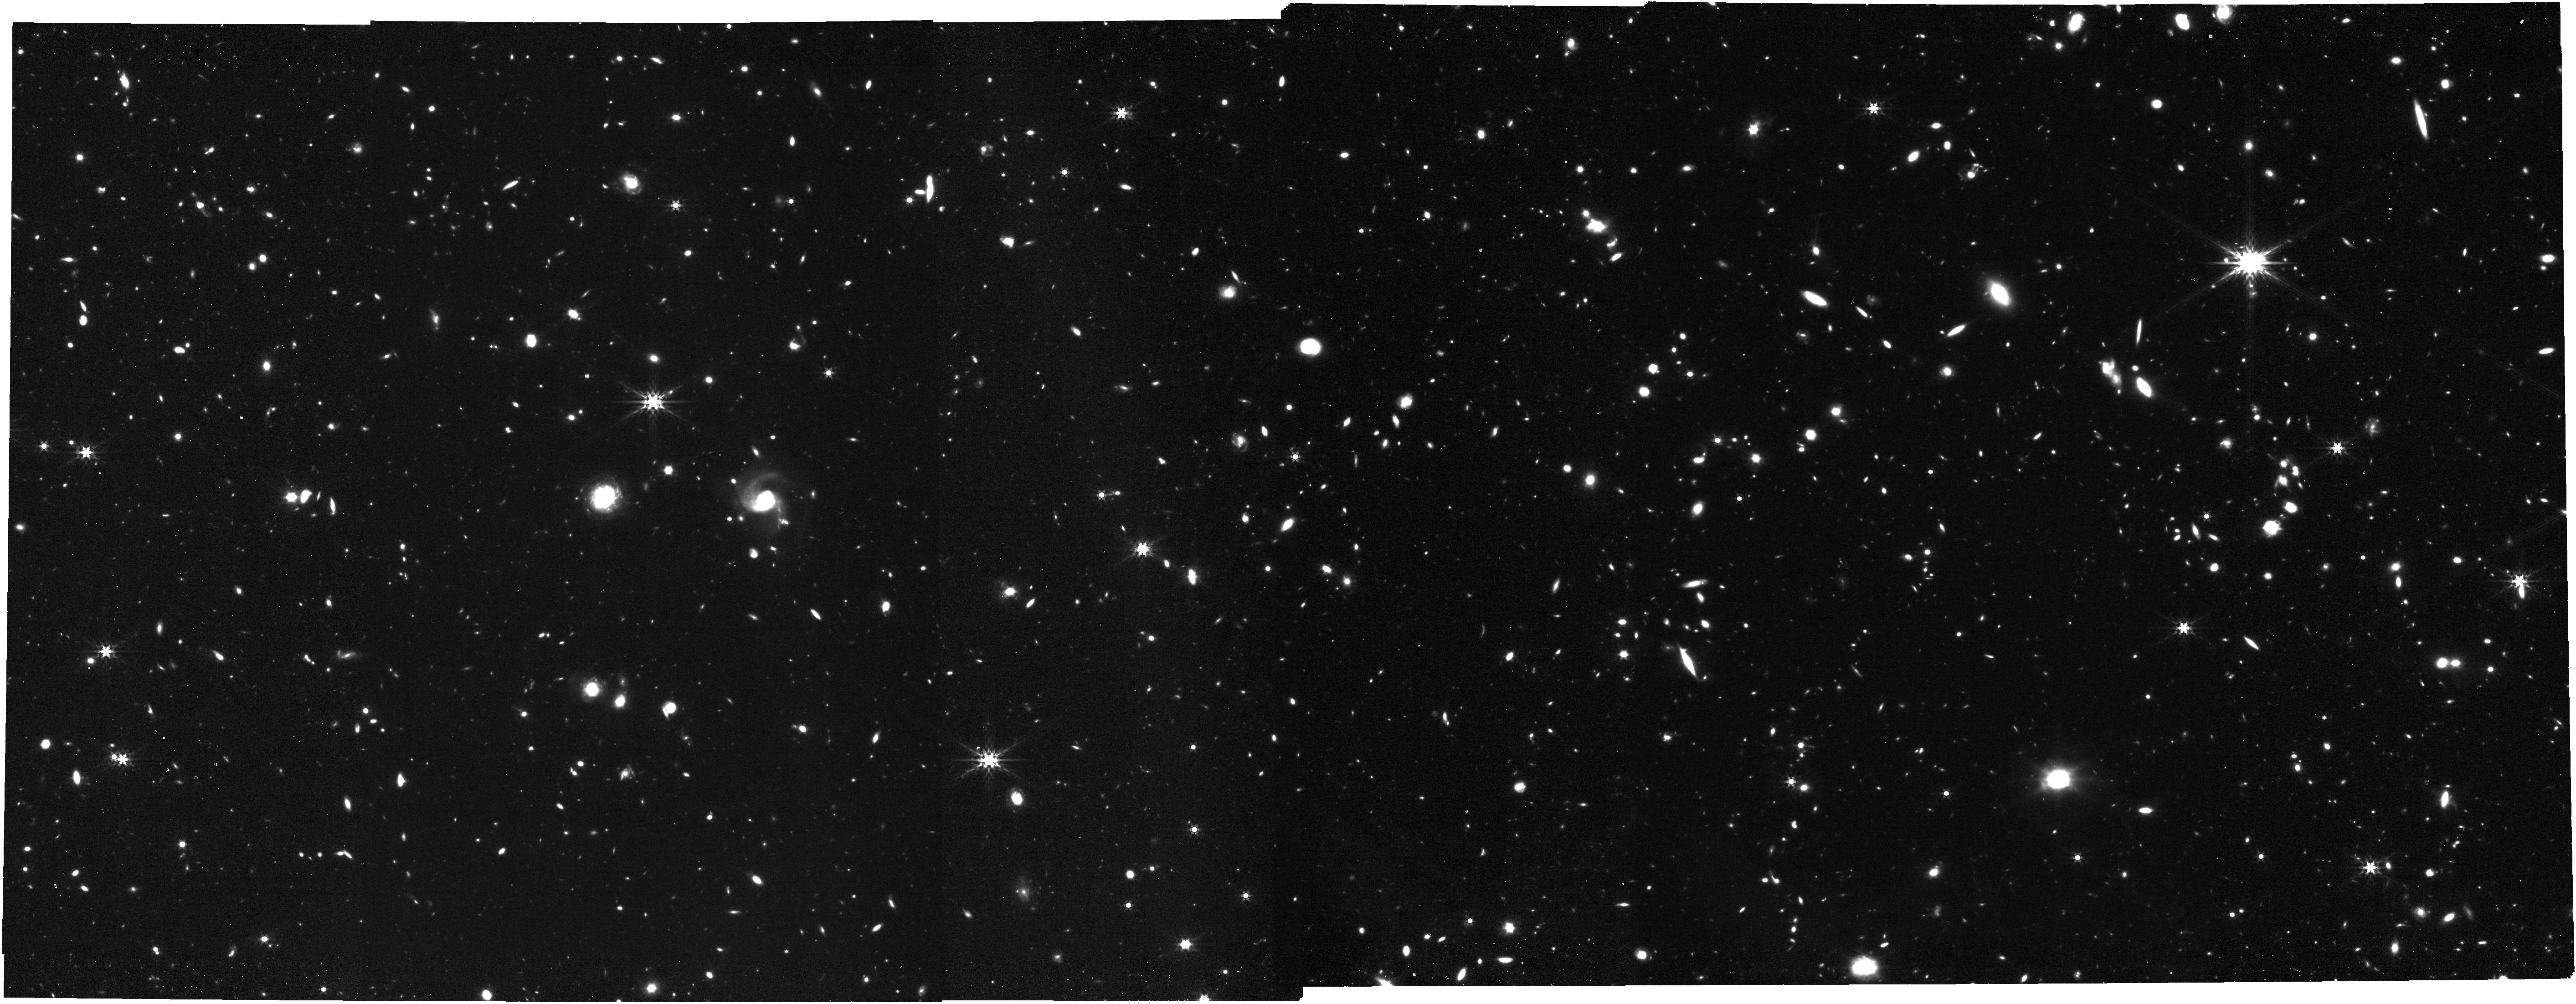
Target: Clean_North_CVZ_MRS-copy_NIR
Instrument: NIRCAM
Filter: F444W
Exposure: 1 h
Observation ID: jw12529-o014_t004_nircam_clear-f444w

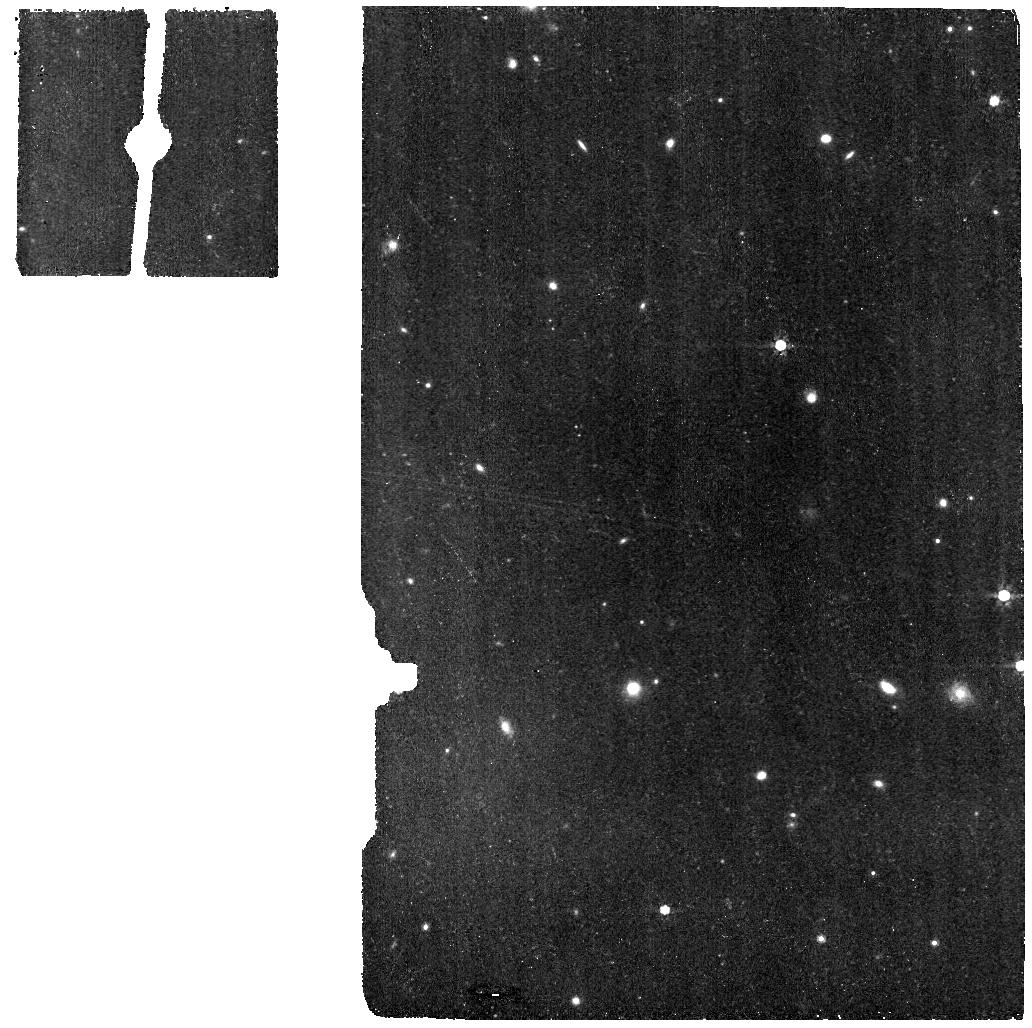
Target: Clean_North_CVZ_MRS
Instrument: MIRI
Filter: F770W
Exposure: 11 min
Observation ID: jw12529-o001_t001_miri_f770w

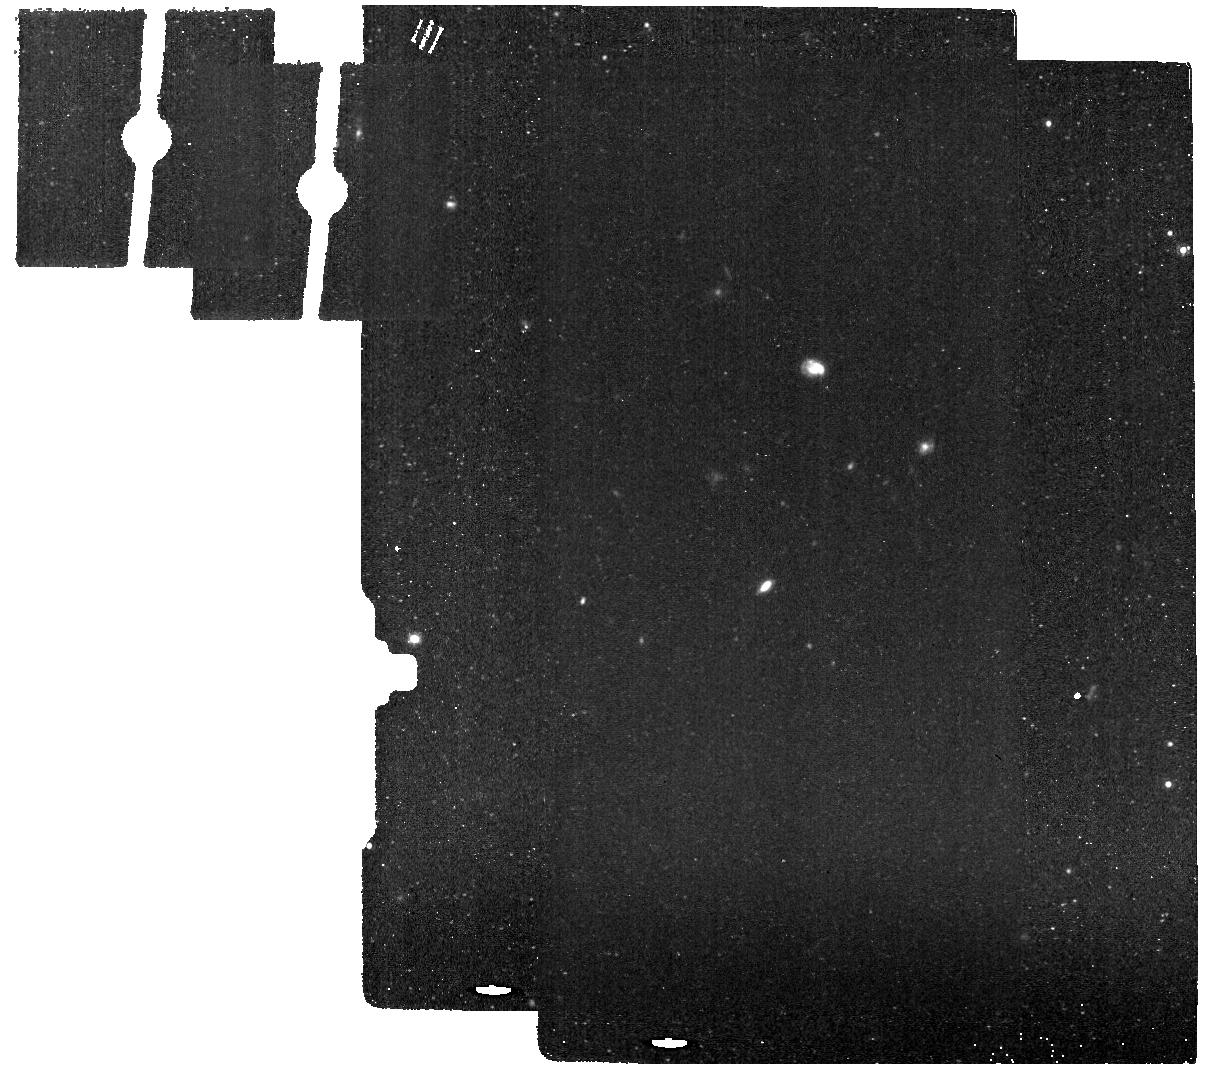
Target: Clean_North_CVZ_IMA_back
Instrument: MIRI
Filter: F1130W
Exposure: 11 min
Observation ID: jw12529-o002_t002_miri_f1130w

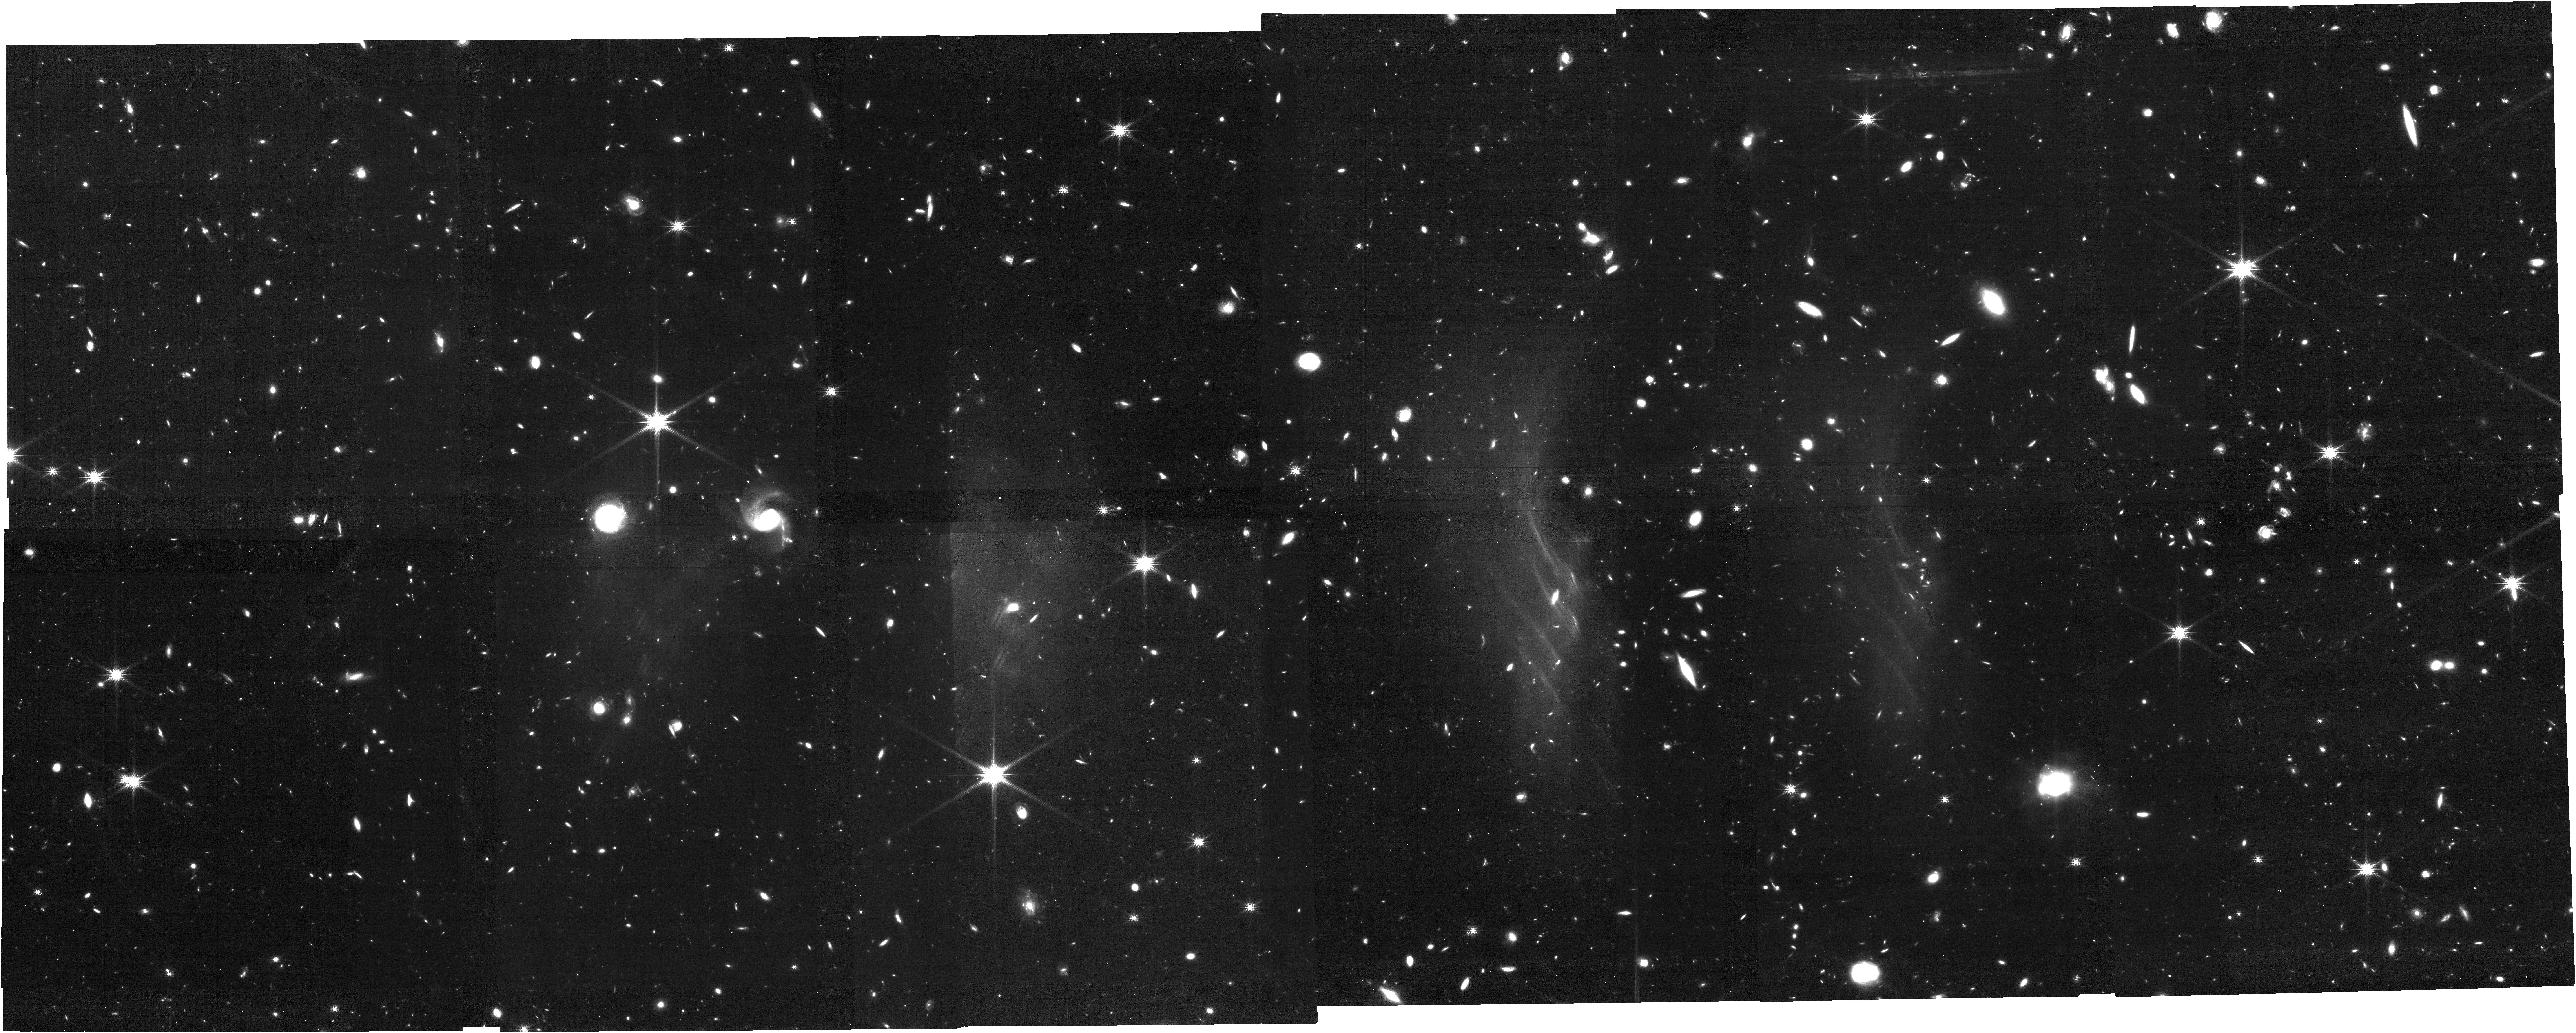
Target: Clean_North_CVZ_MRS-copy_NIR
Instrument: NIRCAM
Filter: F200W
Exposure: 1 h
Observation ID: jw12529-o014_t004_nircam_clear-f200w

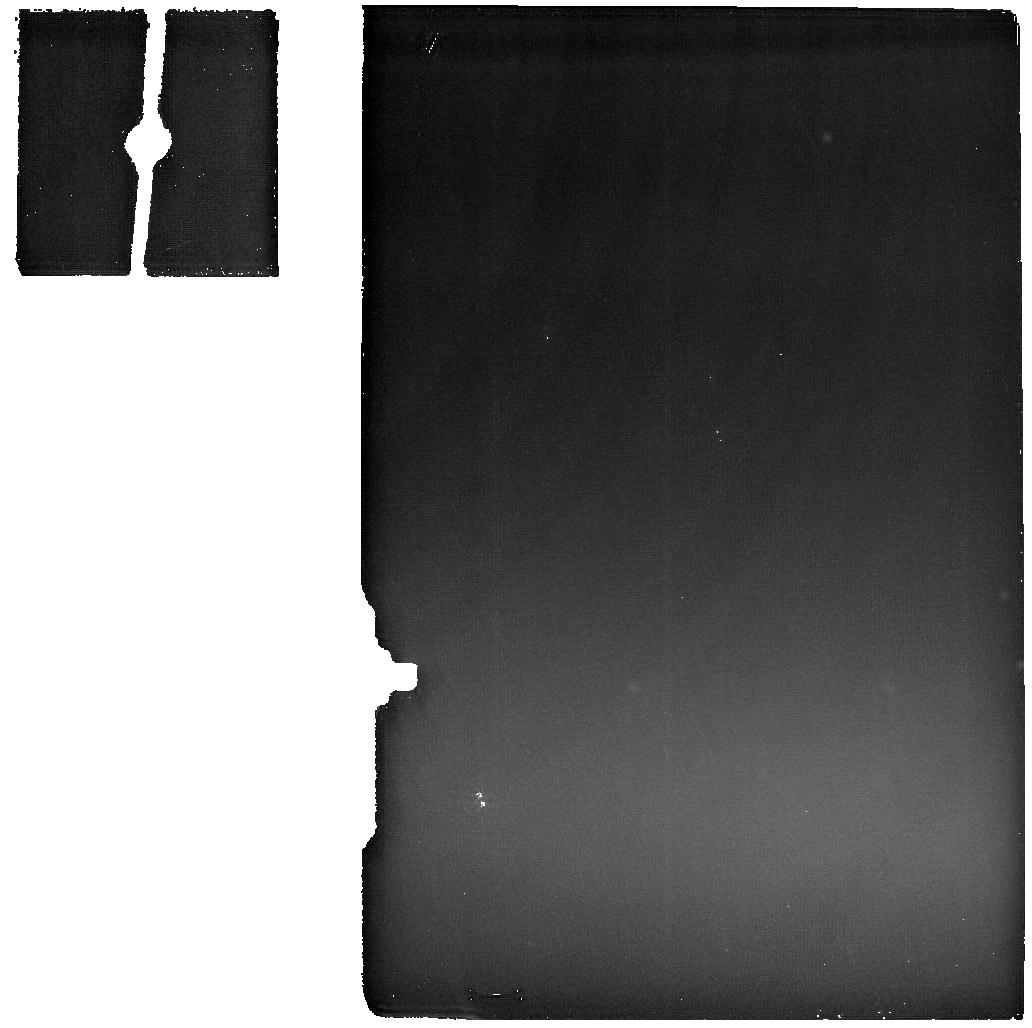
Target: Clean_North_CVZ_MRS
Instrument: MIRI
Filter: F2550W
Exposure: 11 min
Observation ID: jw12529-o001_t001_miri_f2550w

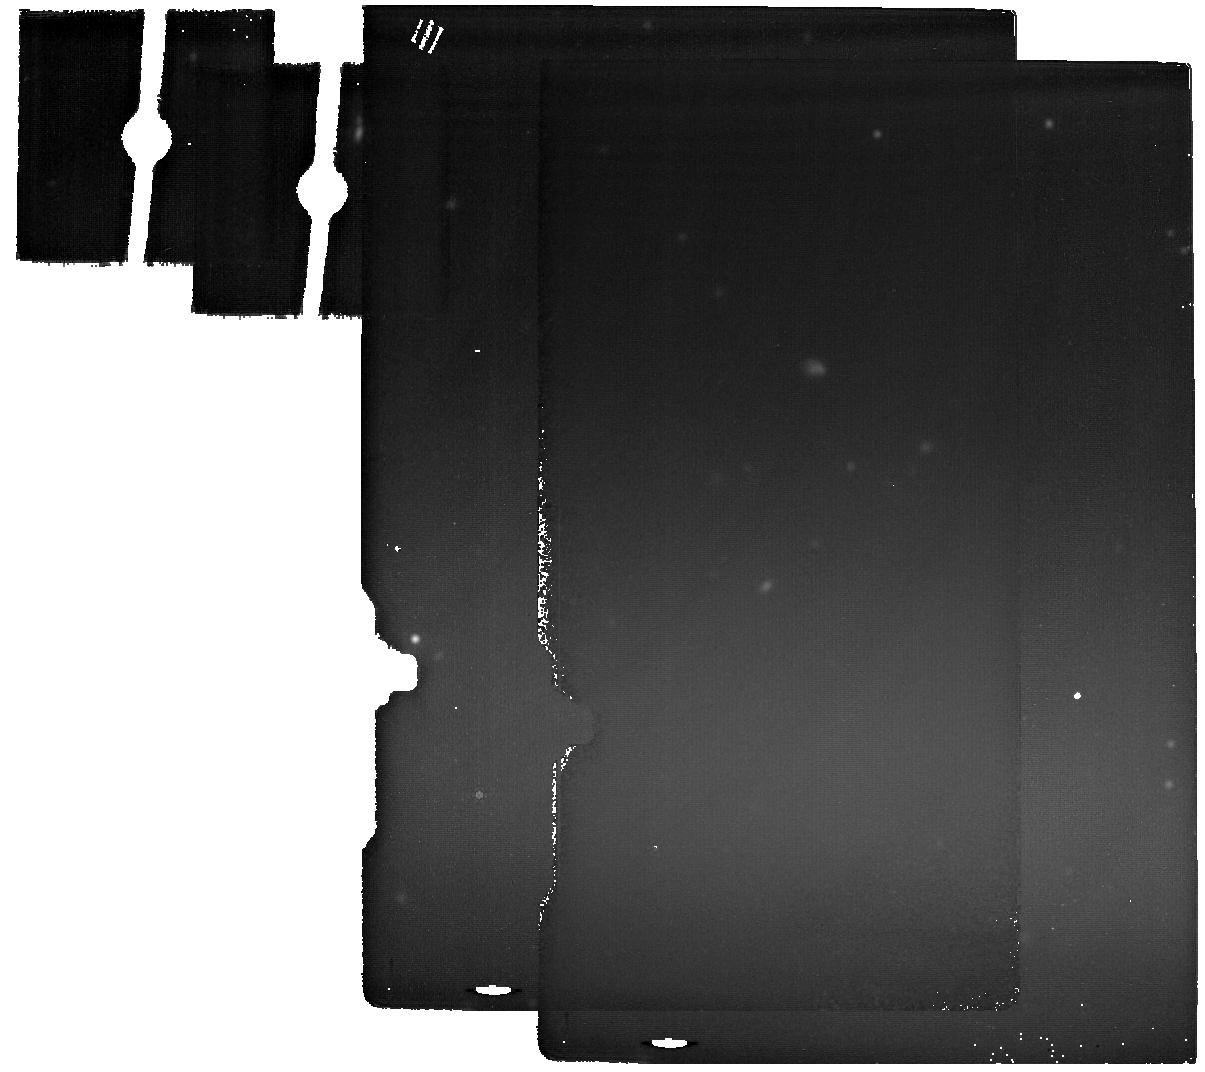
Target: Clean_North_CVZ_IMA_back
Instrument: MIRI
Filter: F2100W
Exposure: 11 min
Observation ID: jw12529-o002_t002_miri_f2100w

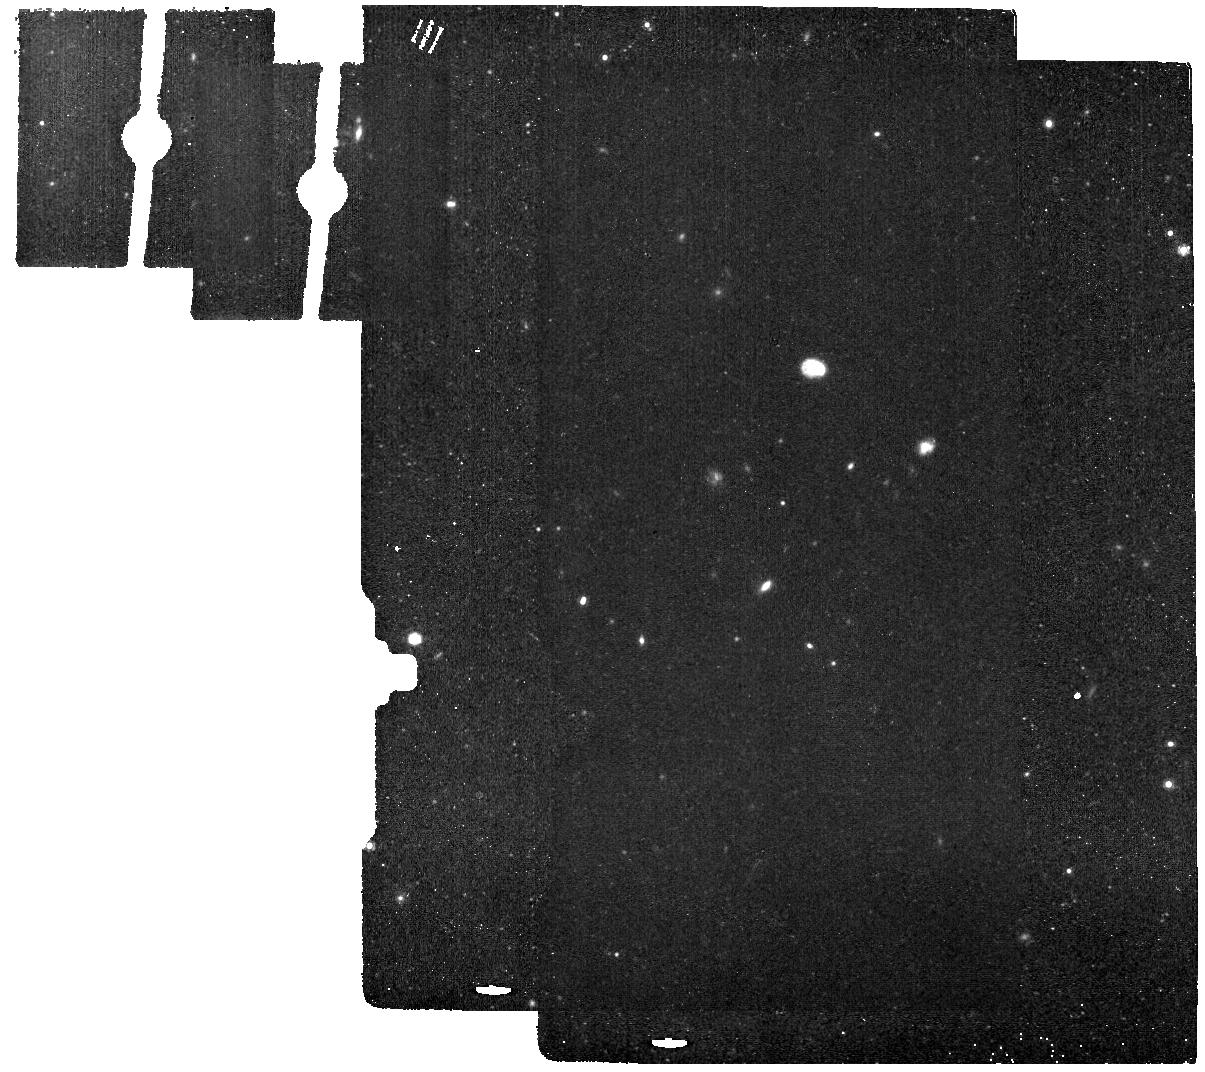
Target: Clean_North_CVZ_IMA_back
Instrument: MIRI
Filter: F1000W
Exposure: 11 min
Observation ID: jw12529-o002_t002_miri_f1000w

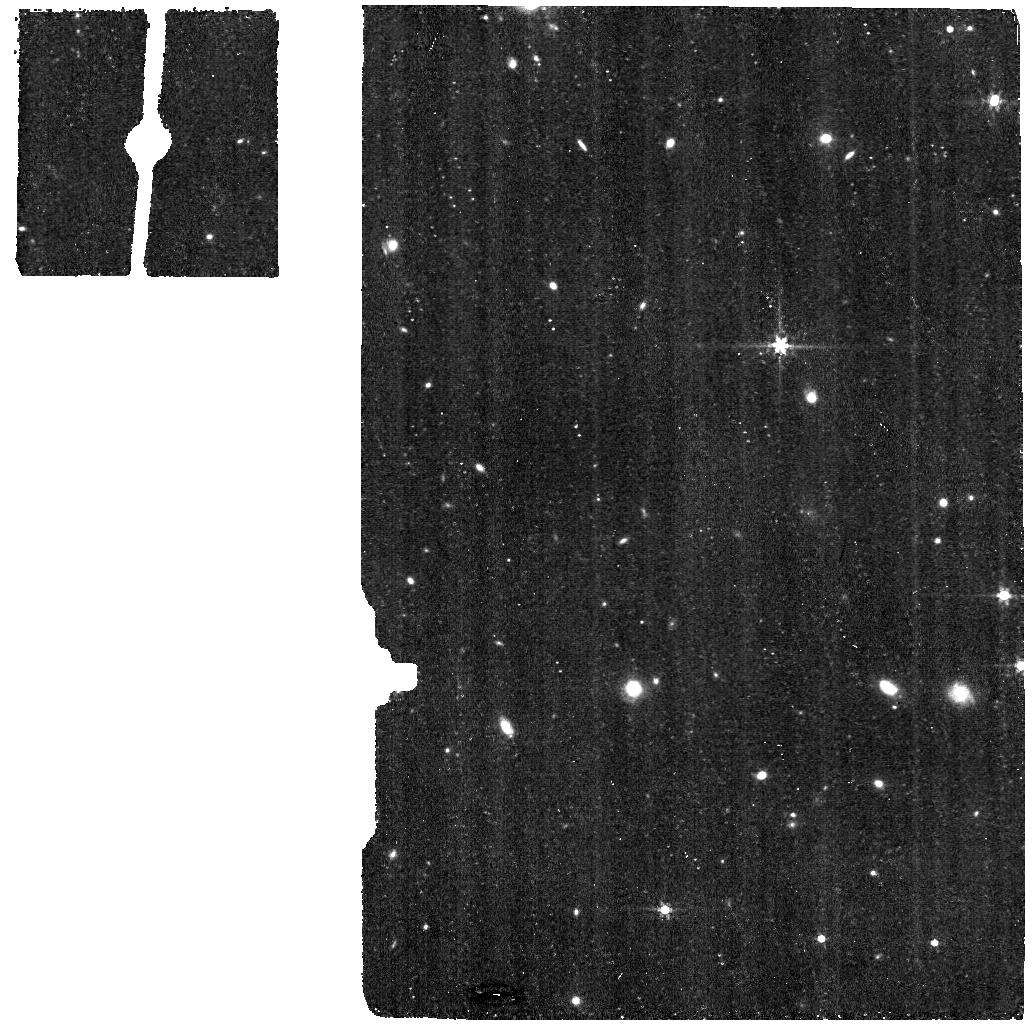
Target: Clean_North_CVZ_MRS
Instrument: MIRI
Filter: F560W
Exposure: 11 min
Observation ID: jw12529-o001_t001_miri_f560w

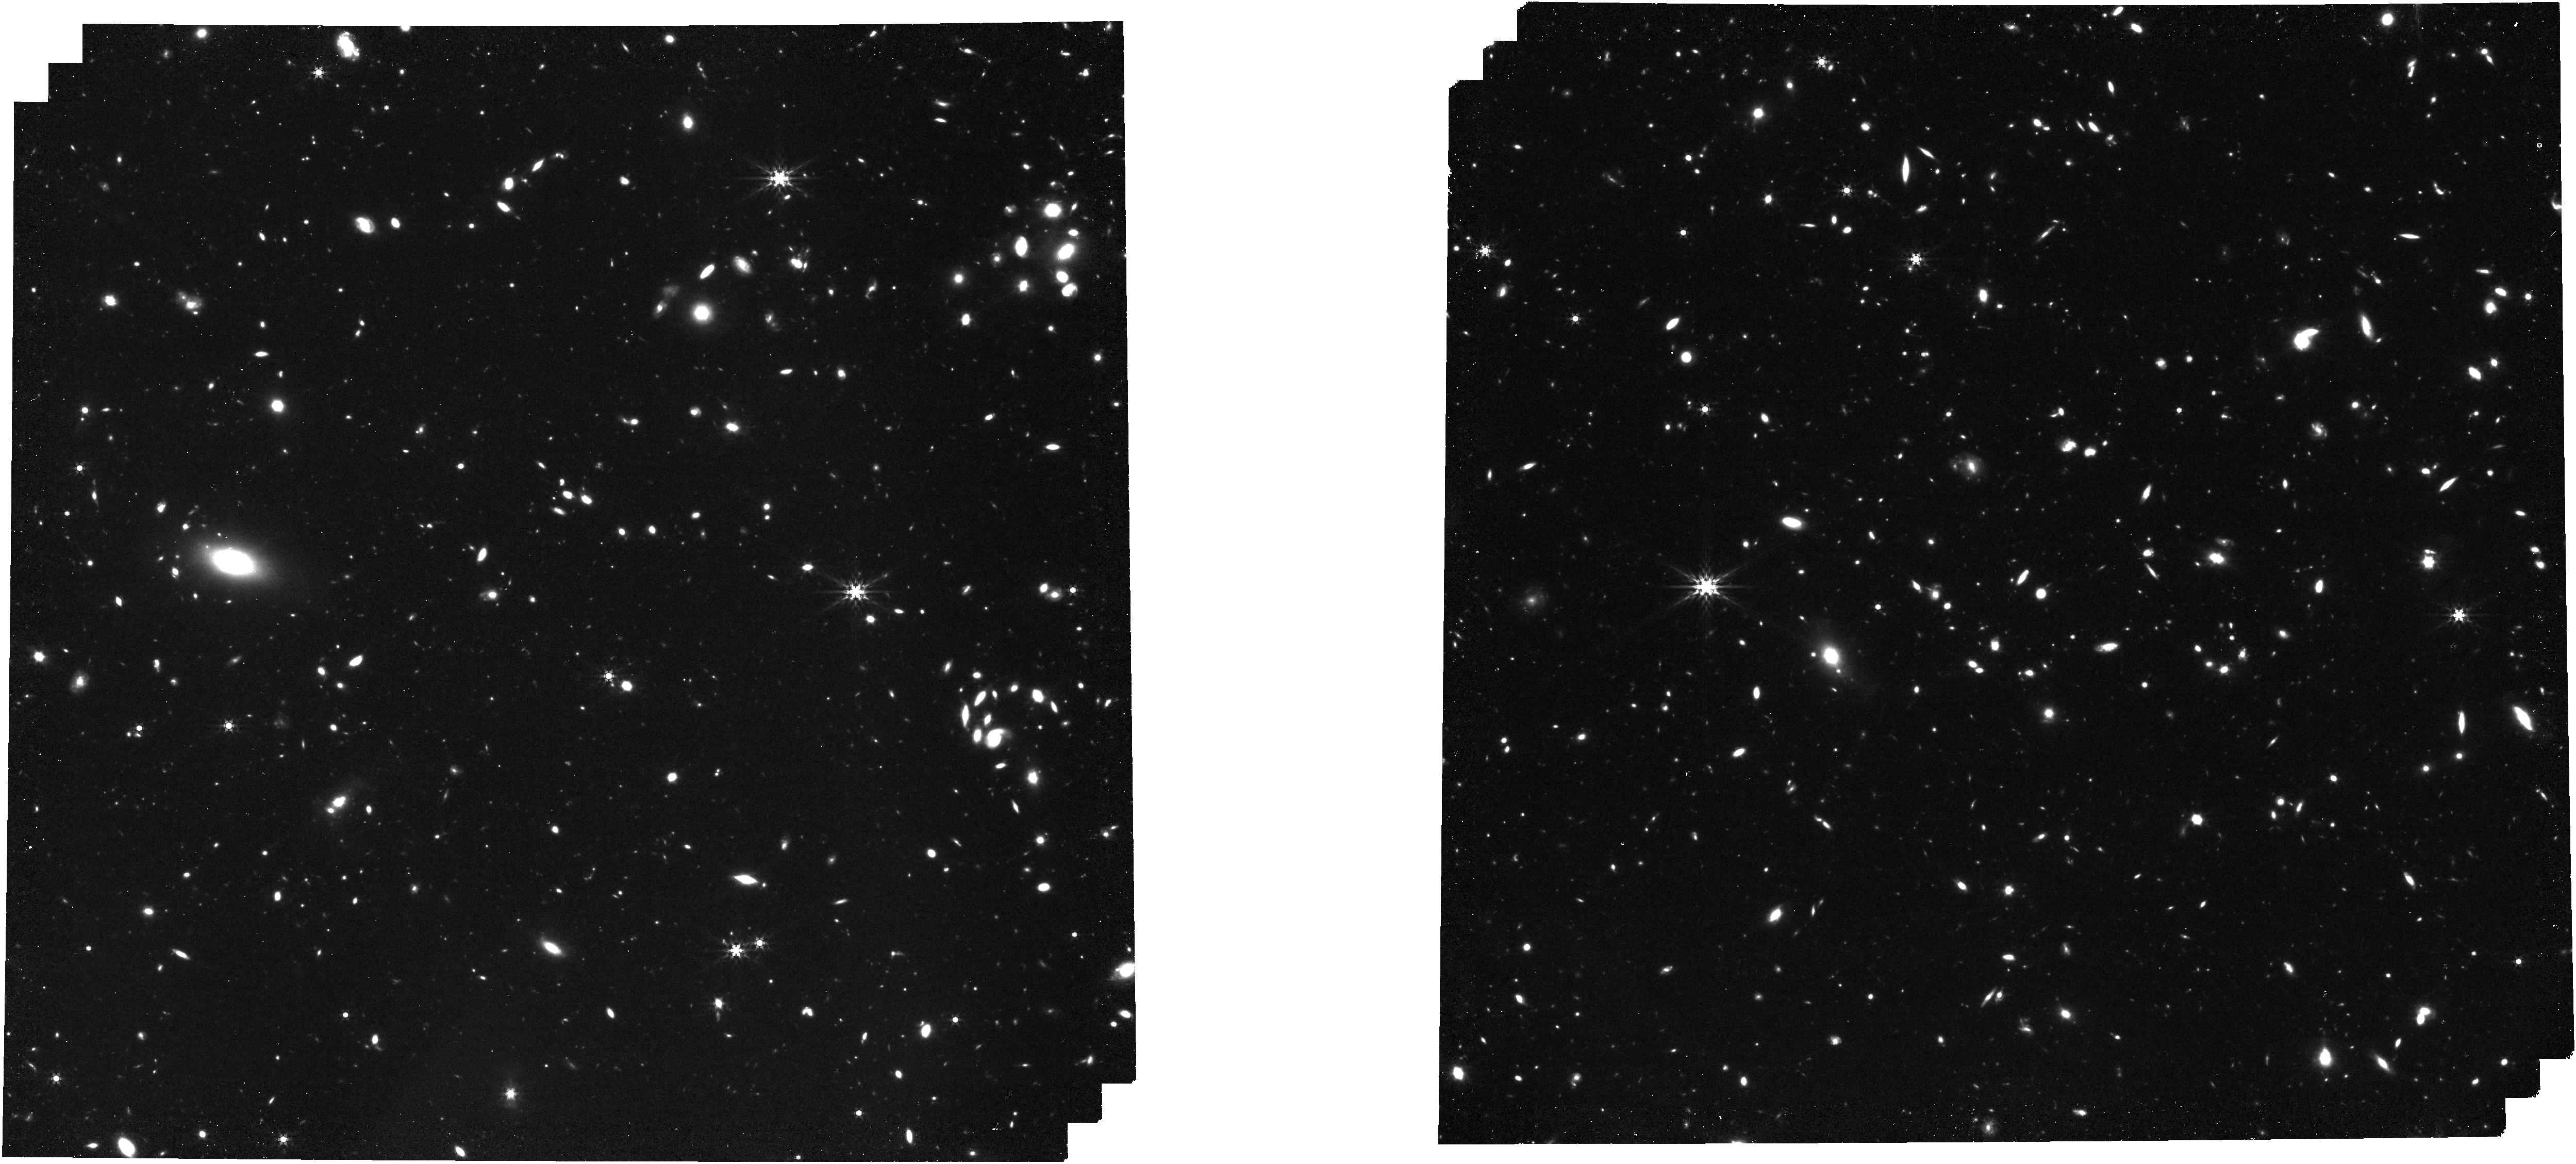
Target: Clean_North_CVZ_MRS-copy_NIR
Instrument: NIRCAM
Filter: F444W
Exposure: 47 min
Observation ID: jw12529-o013_t004_nircam_clear-f444w

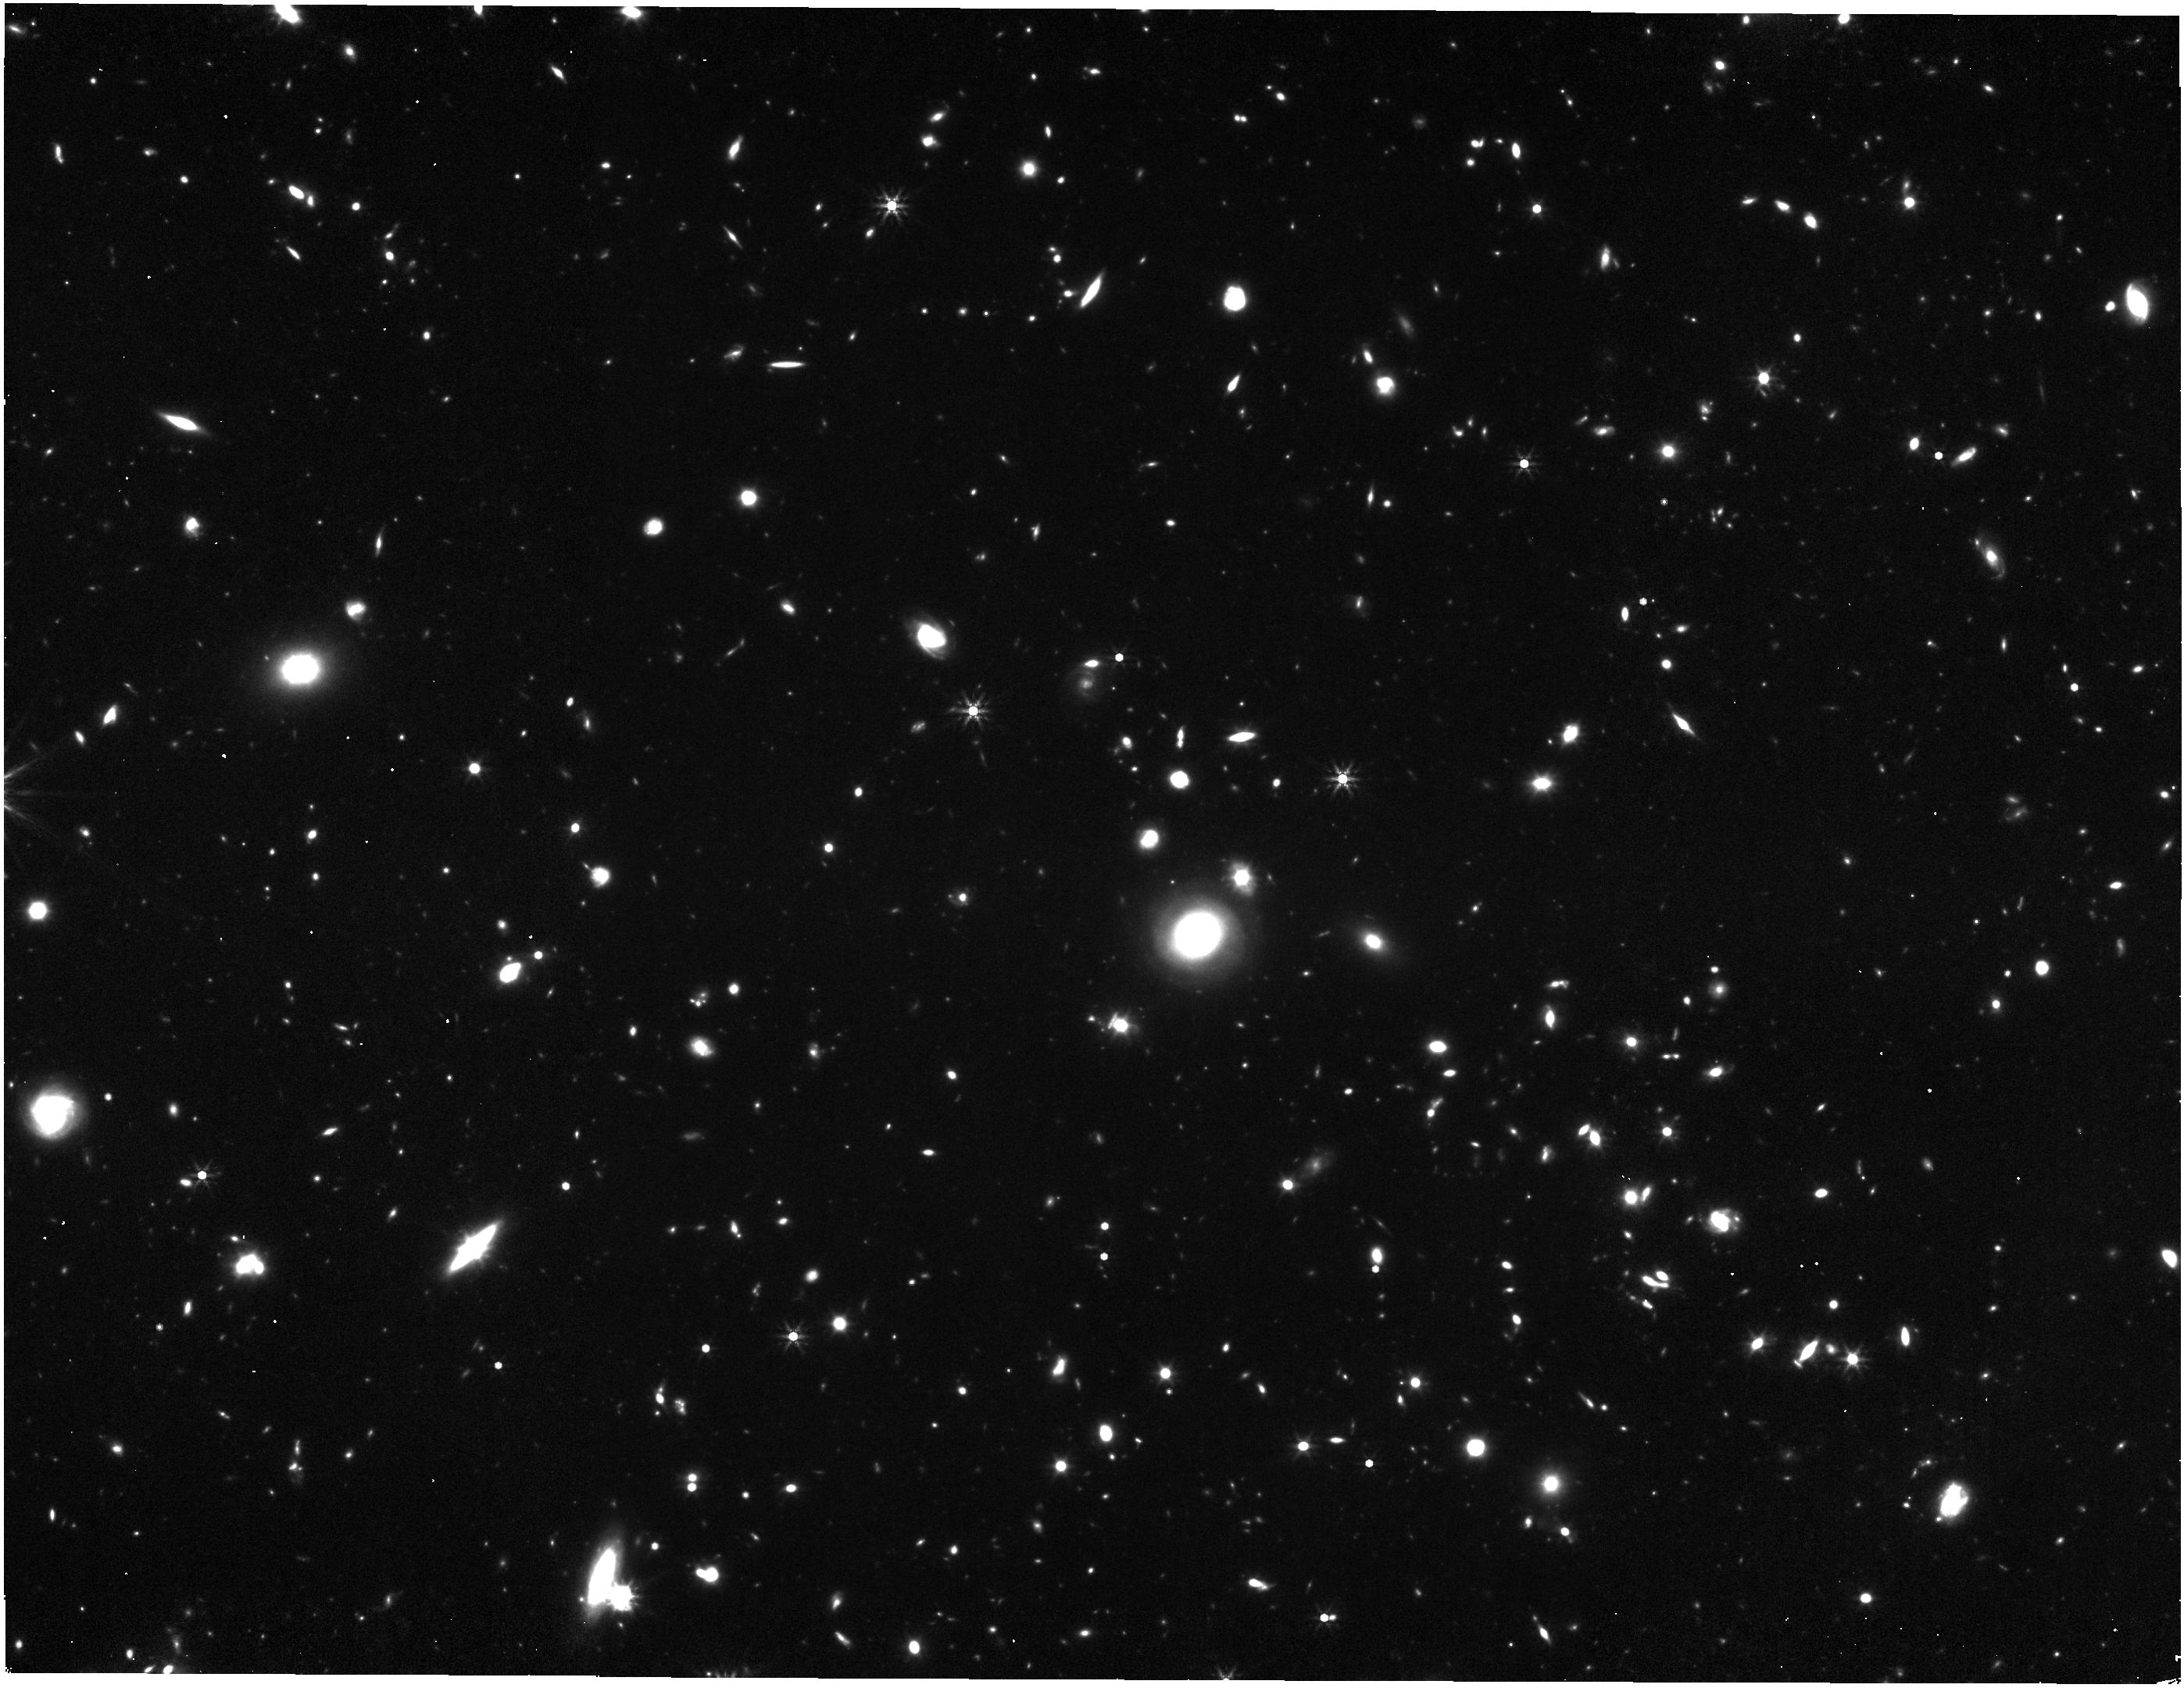
Target: Clean_North_CVZ_MRS-copy_NIR
Instrument: NIRISS
Filter: F444W
Exposure: 1 h
Observation ID: jw12529-o014_t004_niriss_clearp-f444w

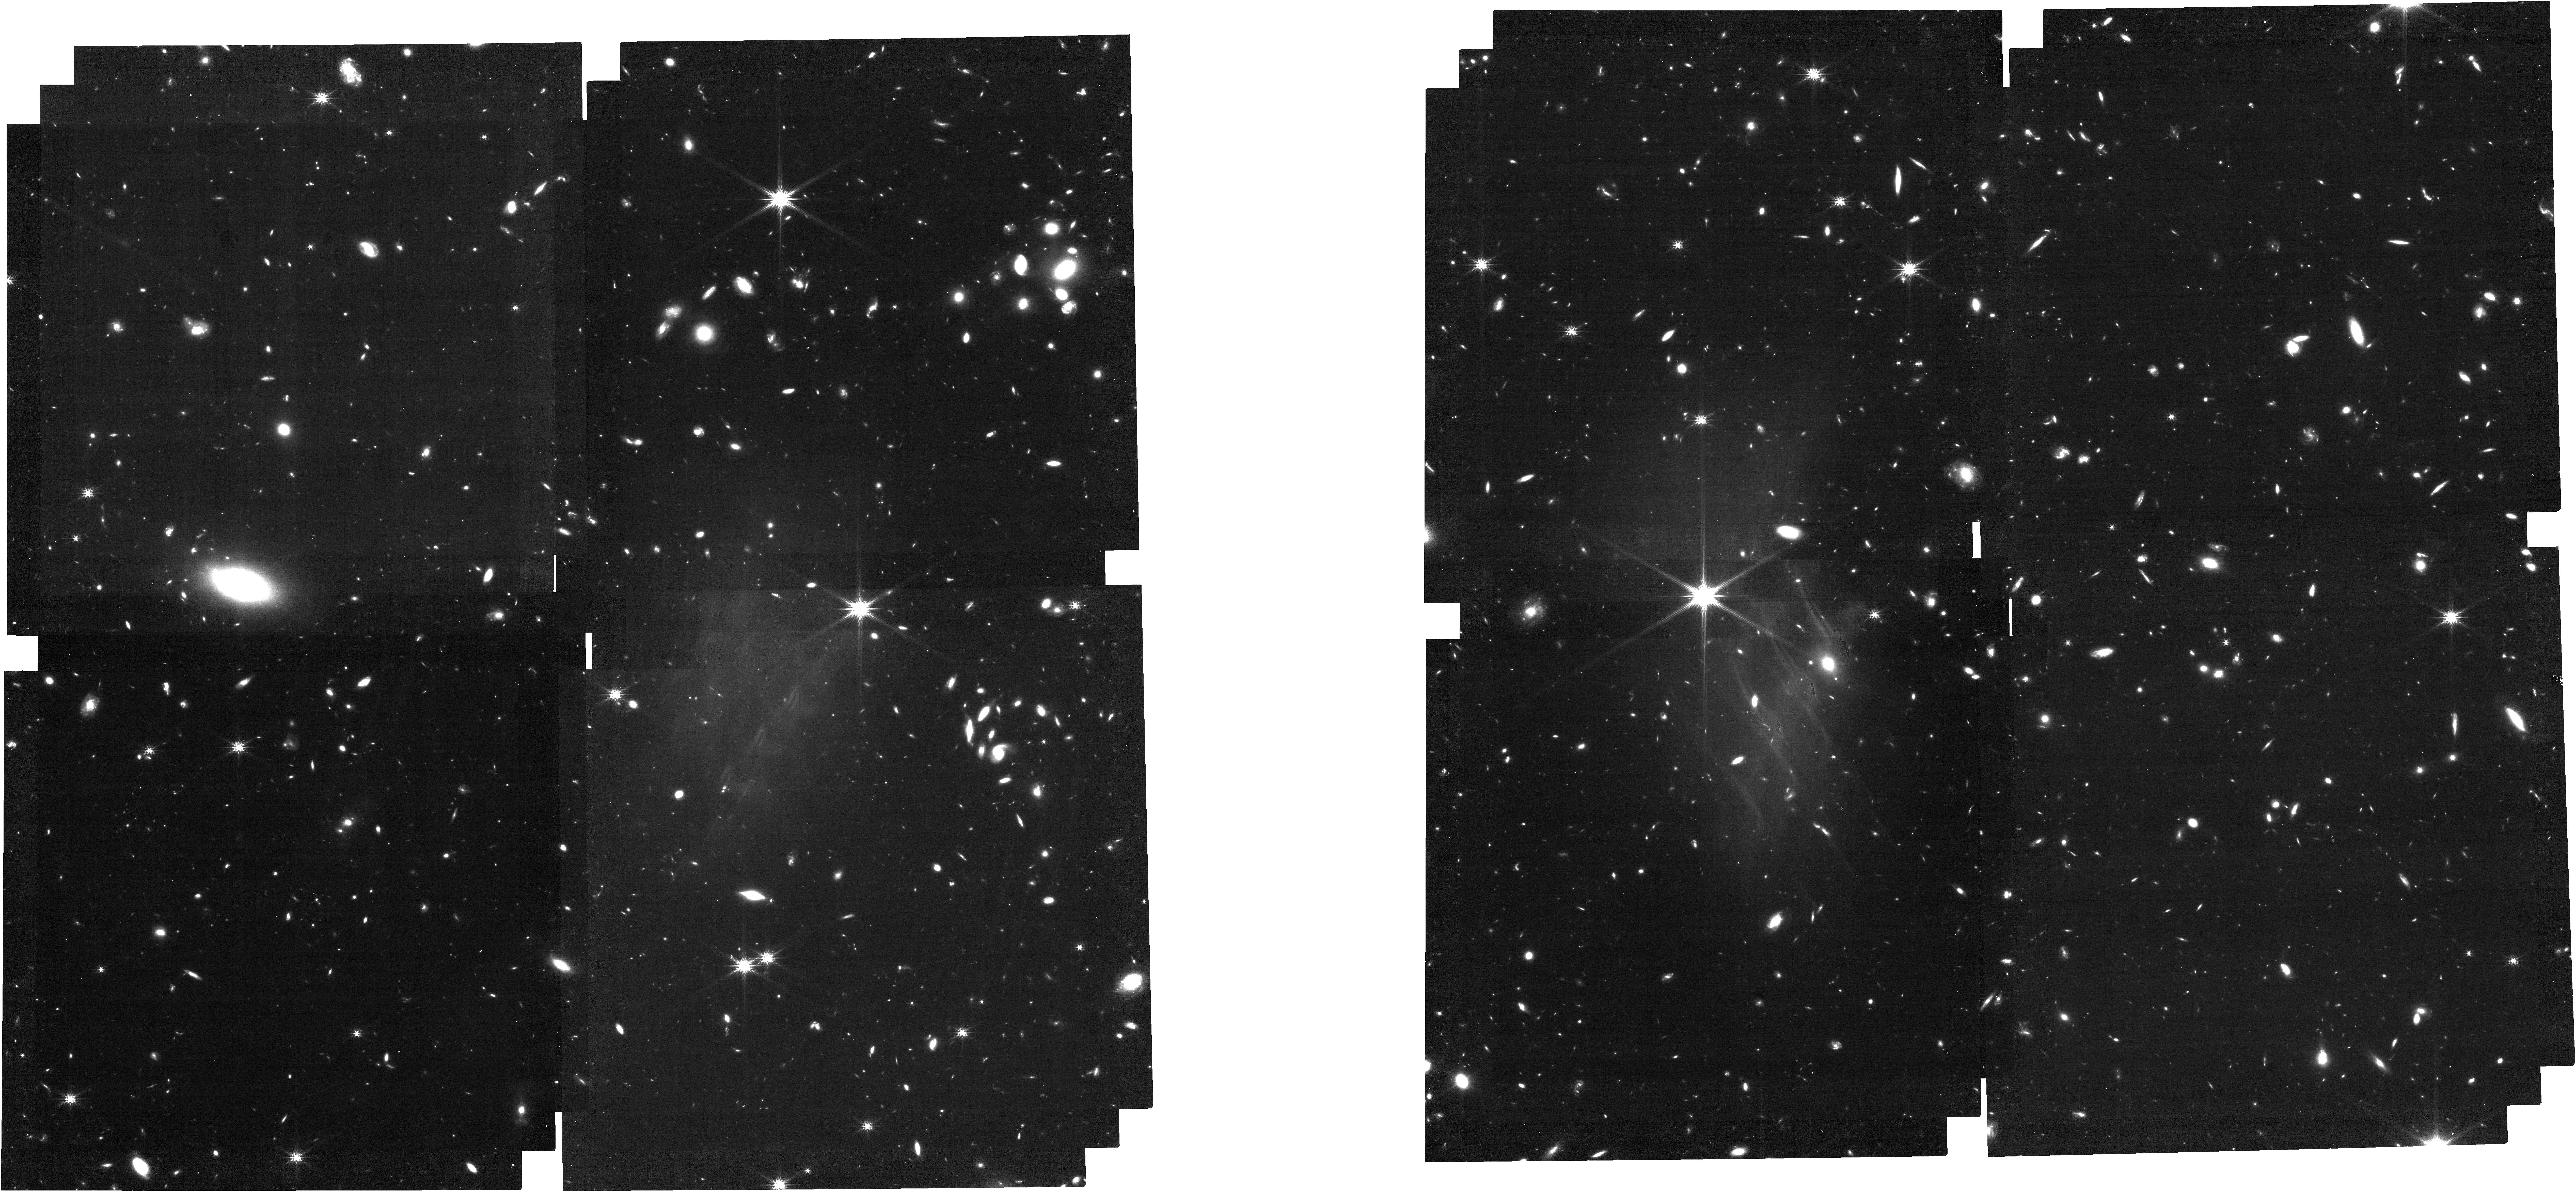
Target: Clean_North_CVZ_MRS-copy_NIR
Instrument: NIRCAM
Filter: F200W
Exposure: 47 min
Observation ID: jw12529-o013_t004_nircam_clear-f200w

CAL-MIRI-511 MIRI Background Monitor plus NIR observations (PI: Noriega-Crespo, Alberto)

Monitor the thermal emission of the observatory using MIRI data at the longest wavelengths, where its contribution is the highest. The data is key to constrain the JWST Background model, an important component to determine the properties of long science exposures at those wavelengths The method relies on the experience obtained during Cycle3, where the monitoring began. The current version has a complete set of MRS gratings (SHORT, MEDIUM and LONG) and 6 Imager filters per set of observations. A given set is obtained on a bi-monthly cadence. In all cases there are MRS simultaneous exposures, that are obtained in a selected region of the sky where the contribution of the Astronomical infrared background (ISM & Zodiacal light) is minimum, and therefore, the main contribution is dominated by the observatory thermal emission. Background observations using NIRSpec plus NIRCam and NIRCam plus NIRISS, both sets in parallel, will be performed once in the Cycle, coinciding with one epoch of the MIRI background observations. This calibration program is provisional and may change in response to system developments and the final science program.